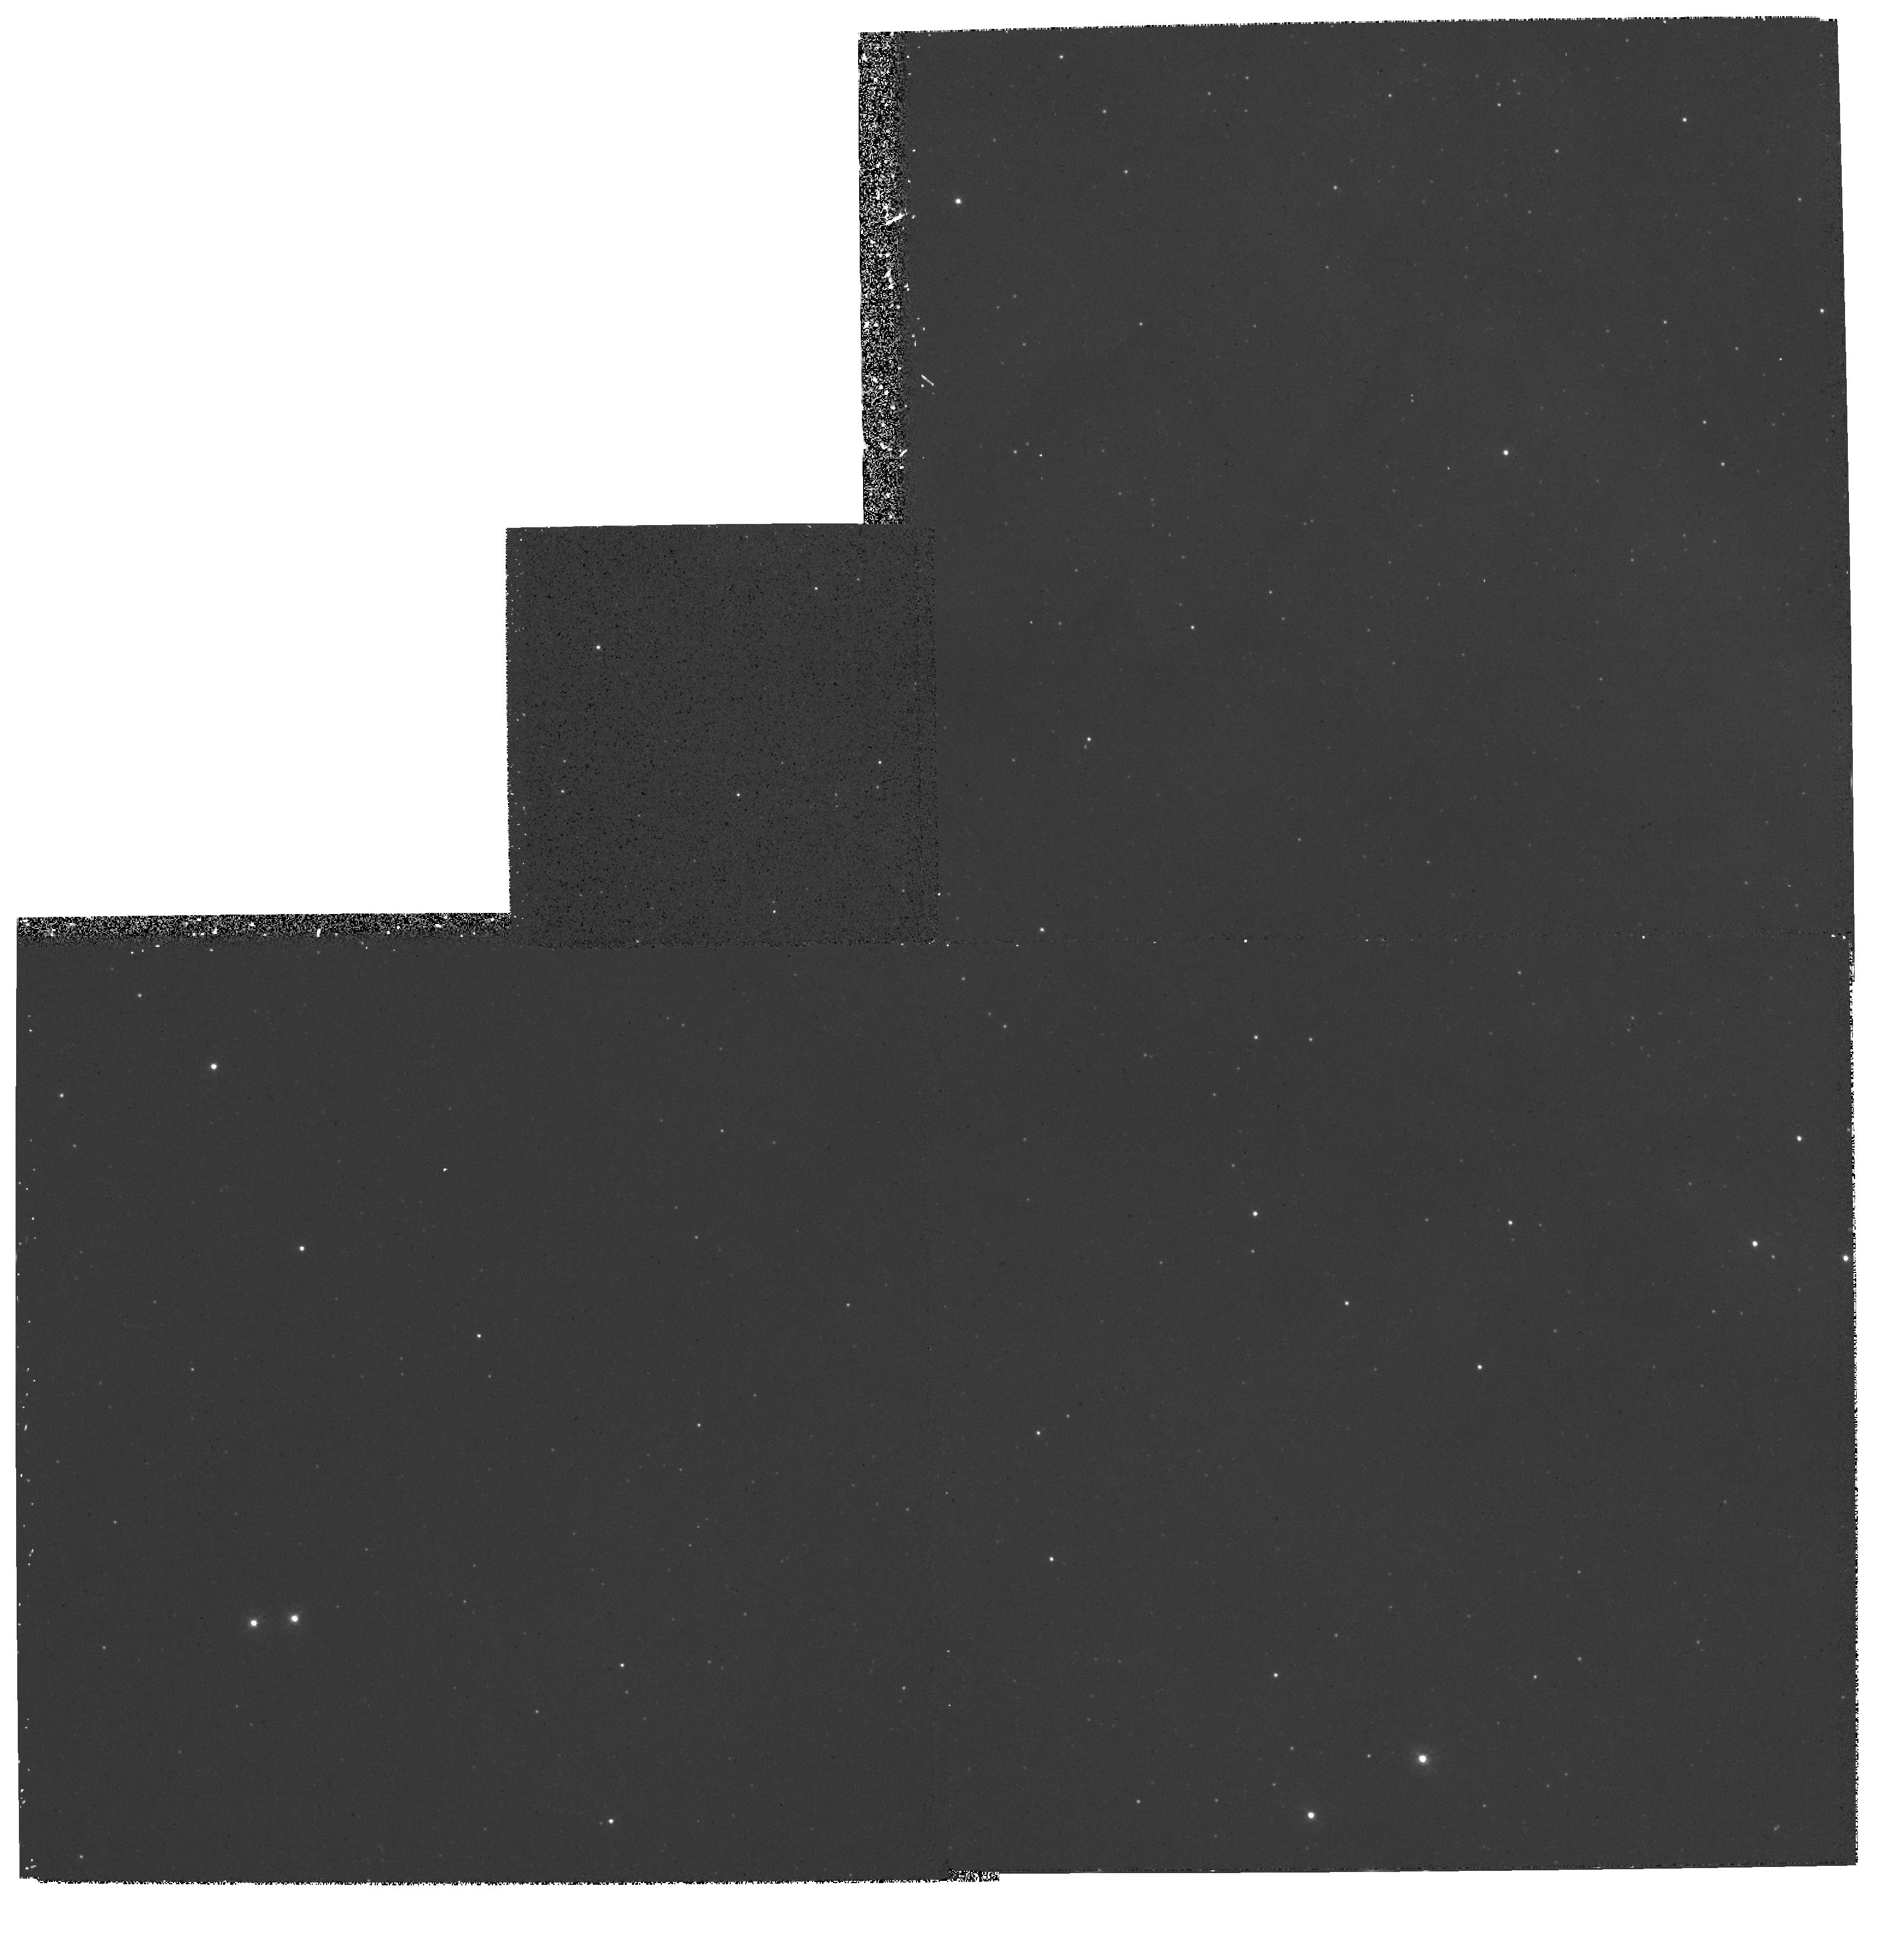
Target: MULTIPLE
Instrument: WFPC2/PC
Filter: F336W
Exposure: 27 min
Observation ID: hst_6018_01_wfpc2_pc_f336w_u31h01

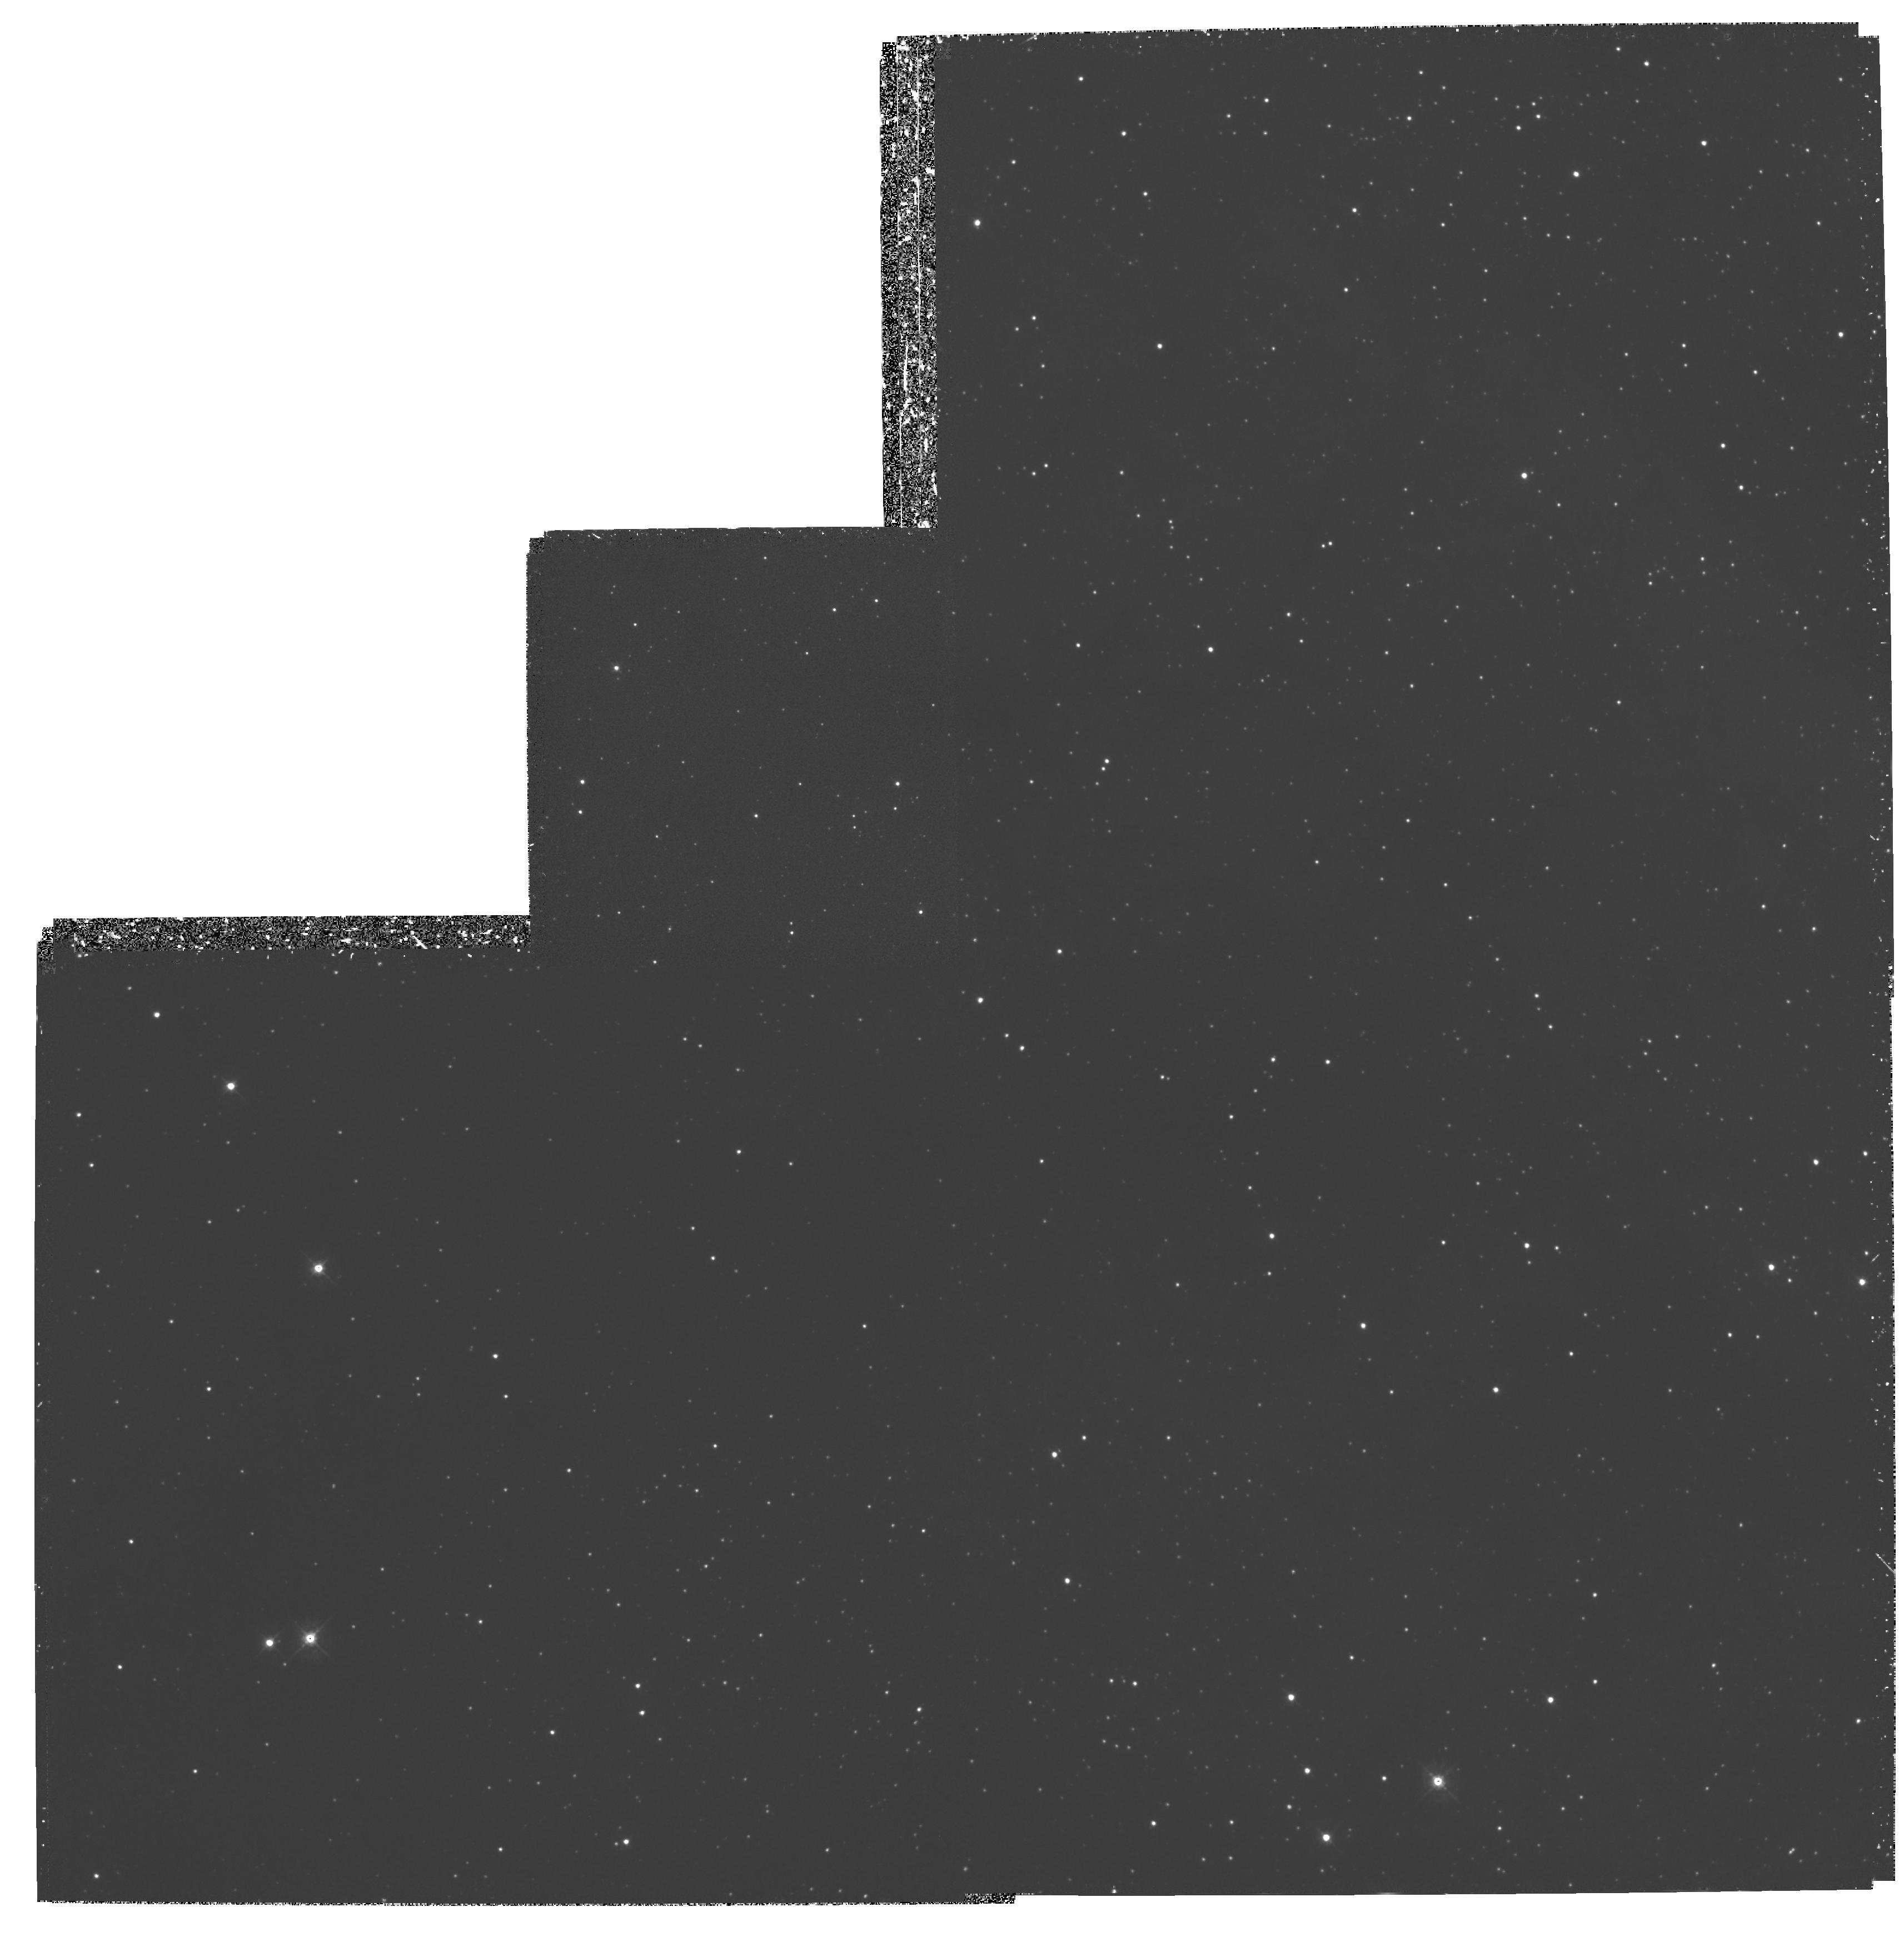
Target: MULTIPLE
Instrument: WFPC2/PC
Filter: F439W
Exposure: 1.5 h
Observation ID: hst_6018_01_wfpc2_pc_f439w_u31h01

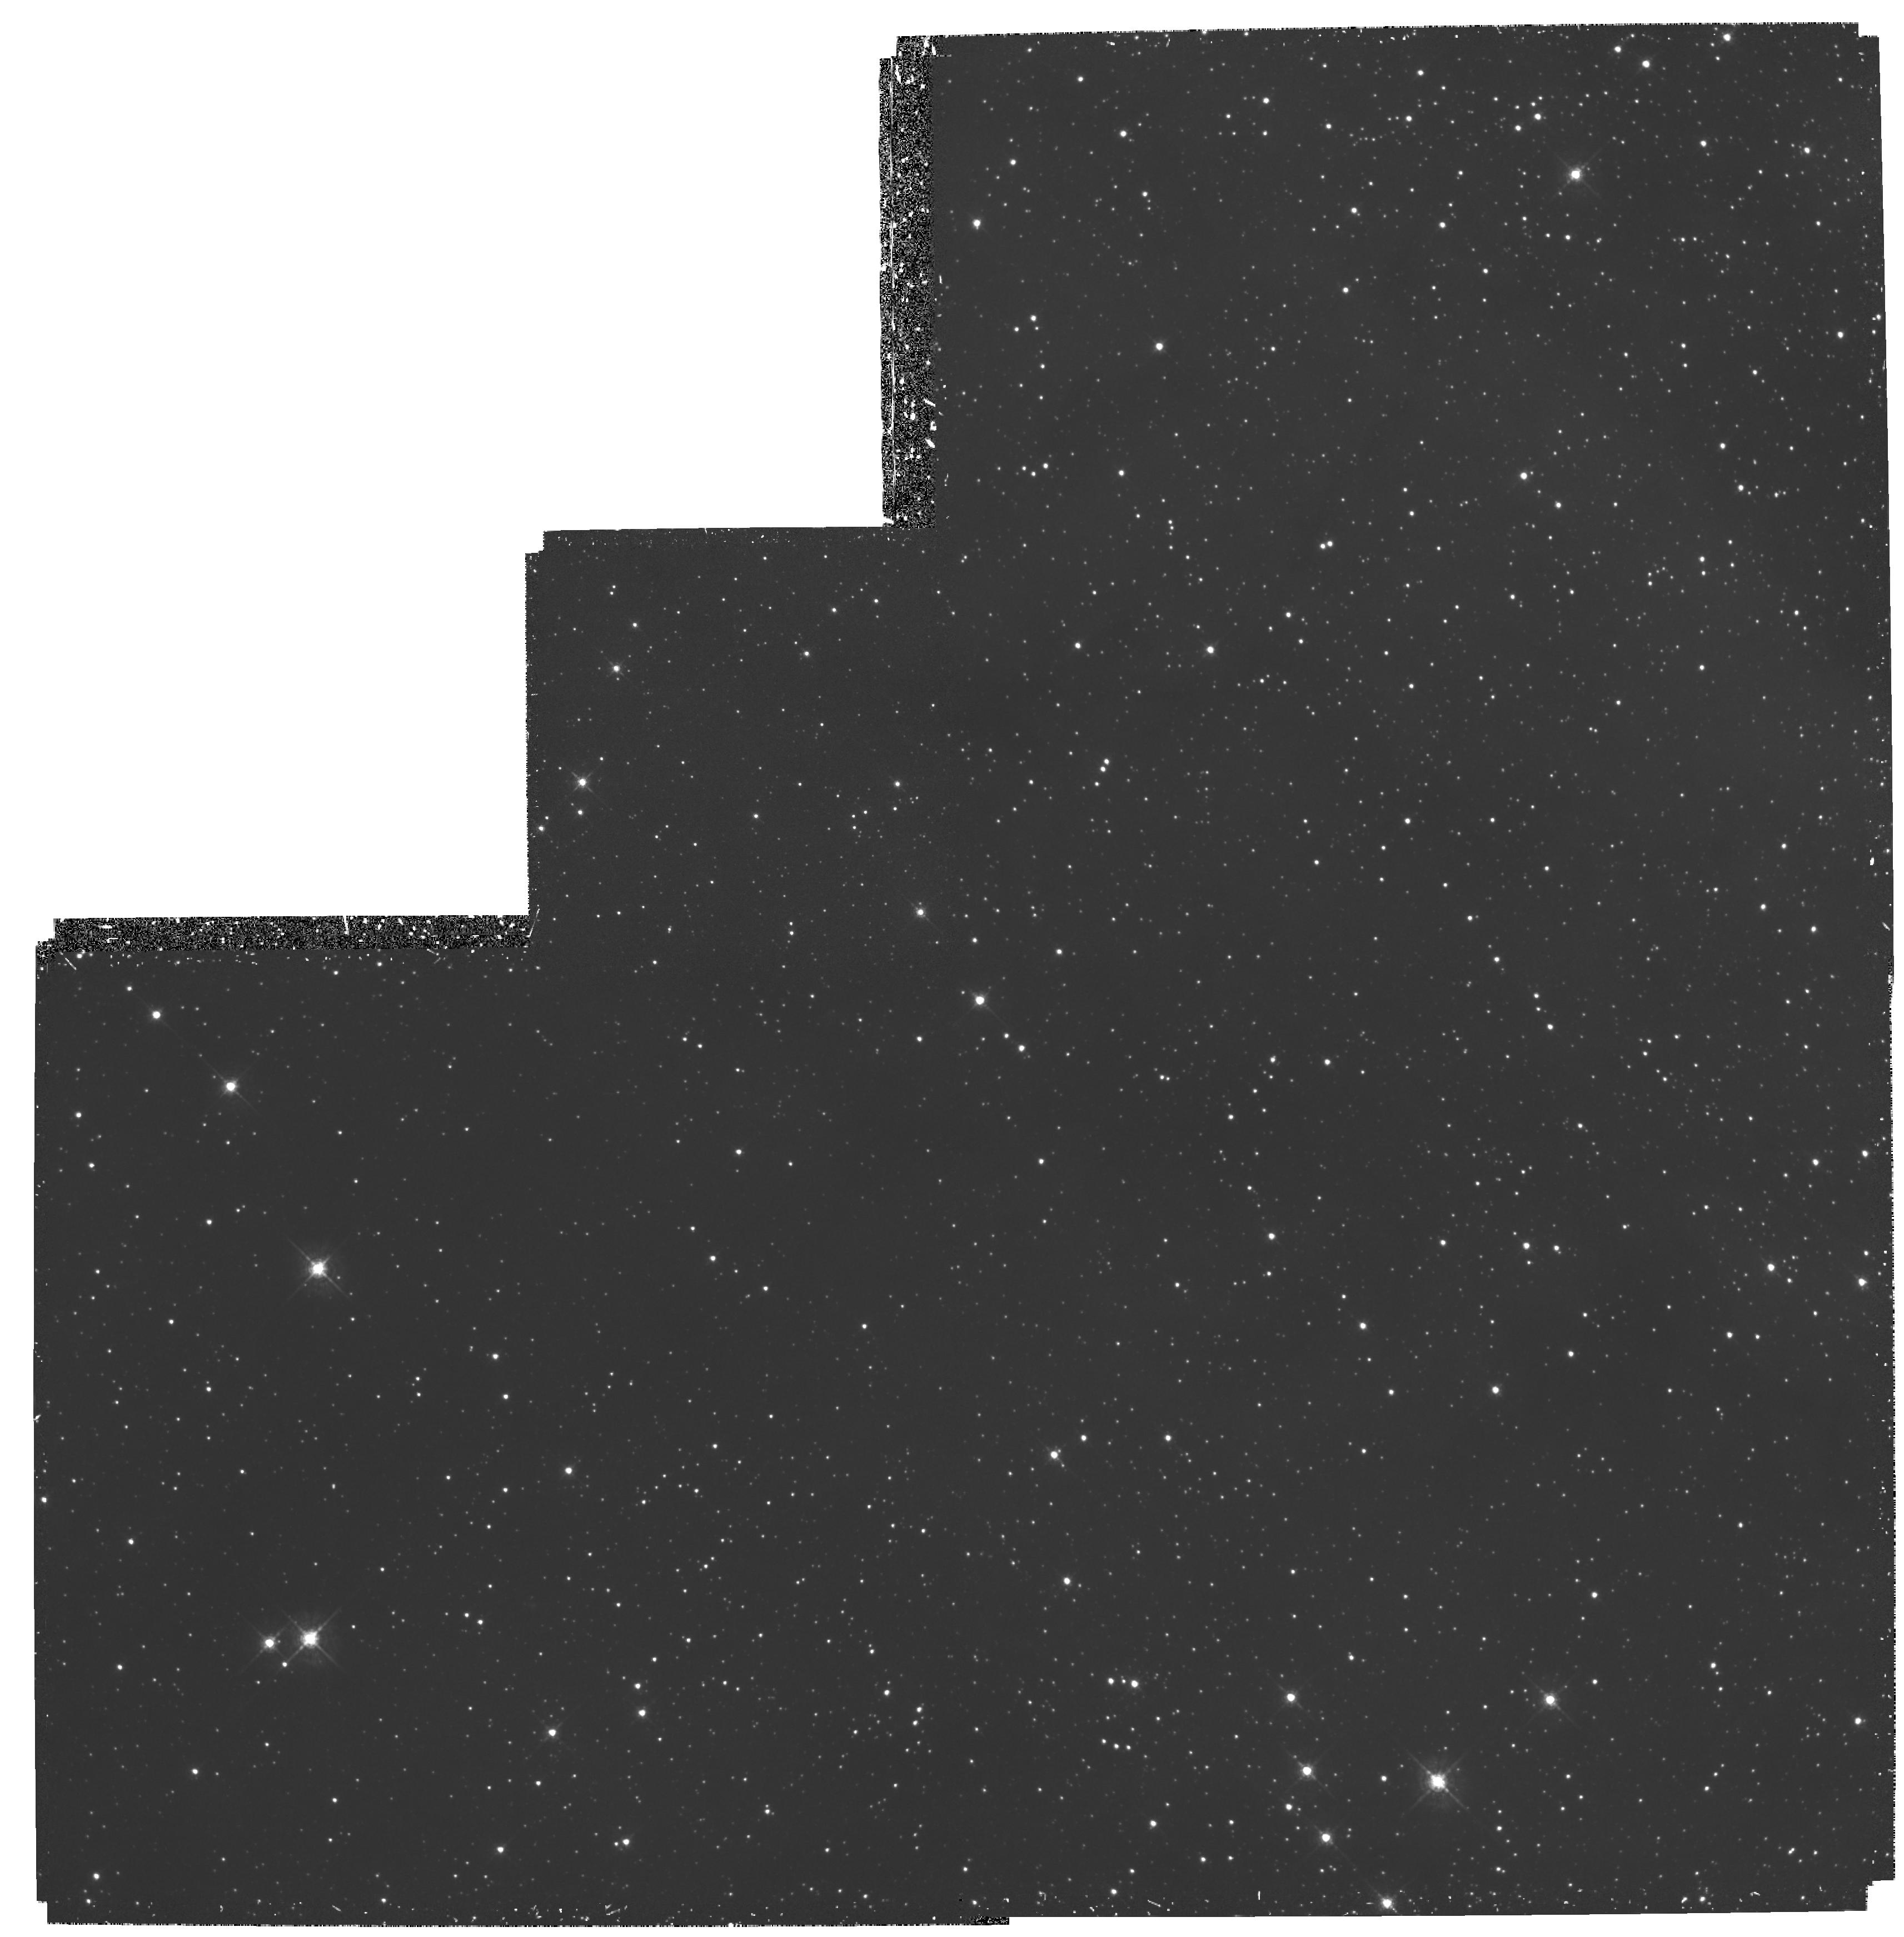
Target: MULTIPLE
Instrument: WFPC2/PC
Filter: F547M
Exposure: 1.6 h
Observation ID: hst_6018_01_wfpc2_pc_f547m_u31h01

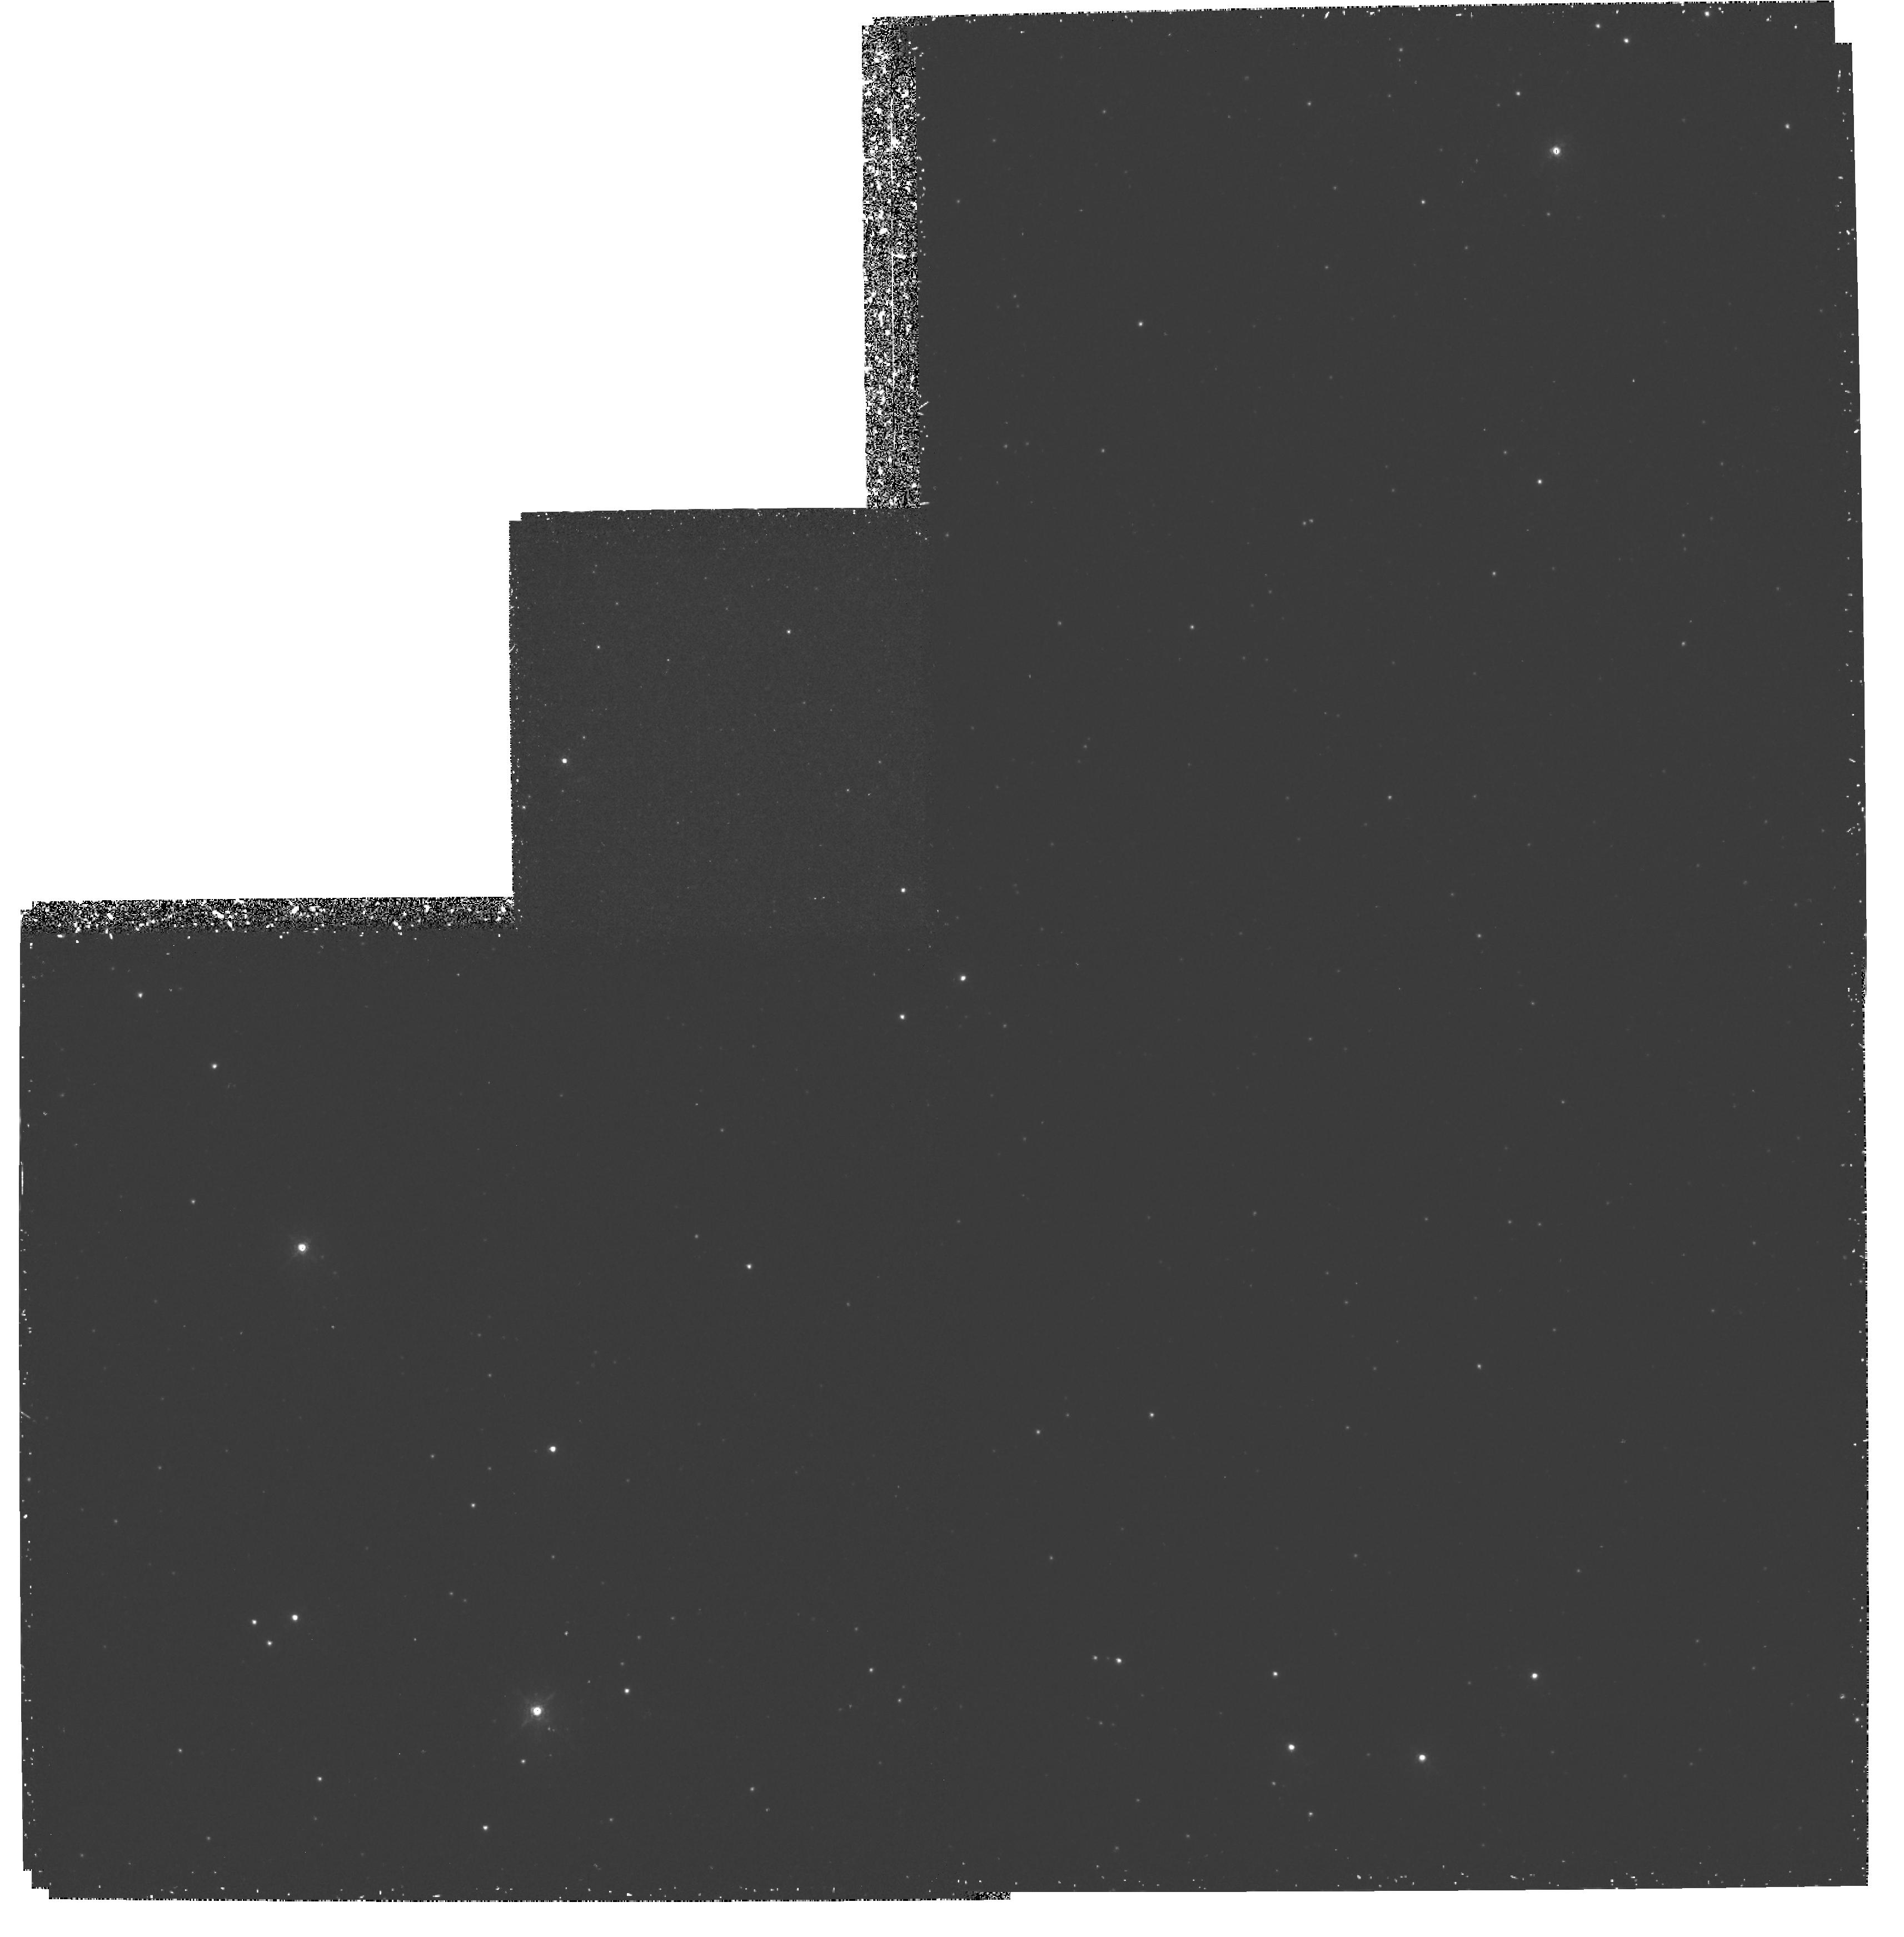
Target: MULTIPLE
Instrument: WFPC2/PC
Filter: F1042M
Exposure: 1.8 h
Observation ID: hst_6018_01_wfpc2_pc_f1042m_u31h01

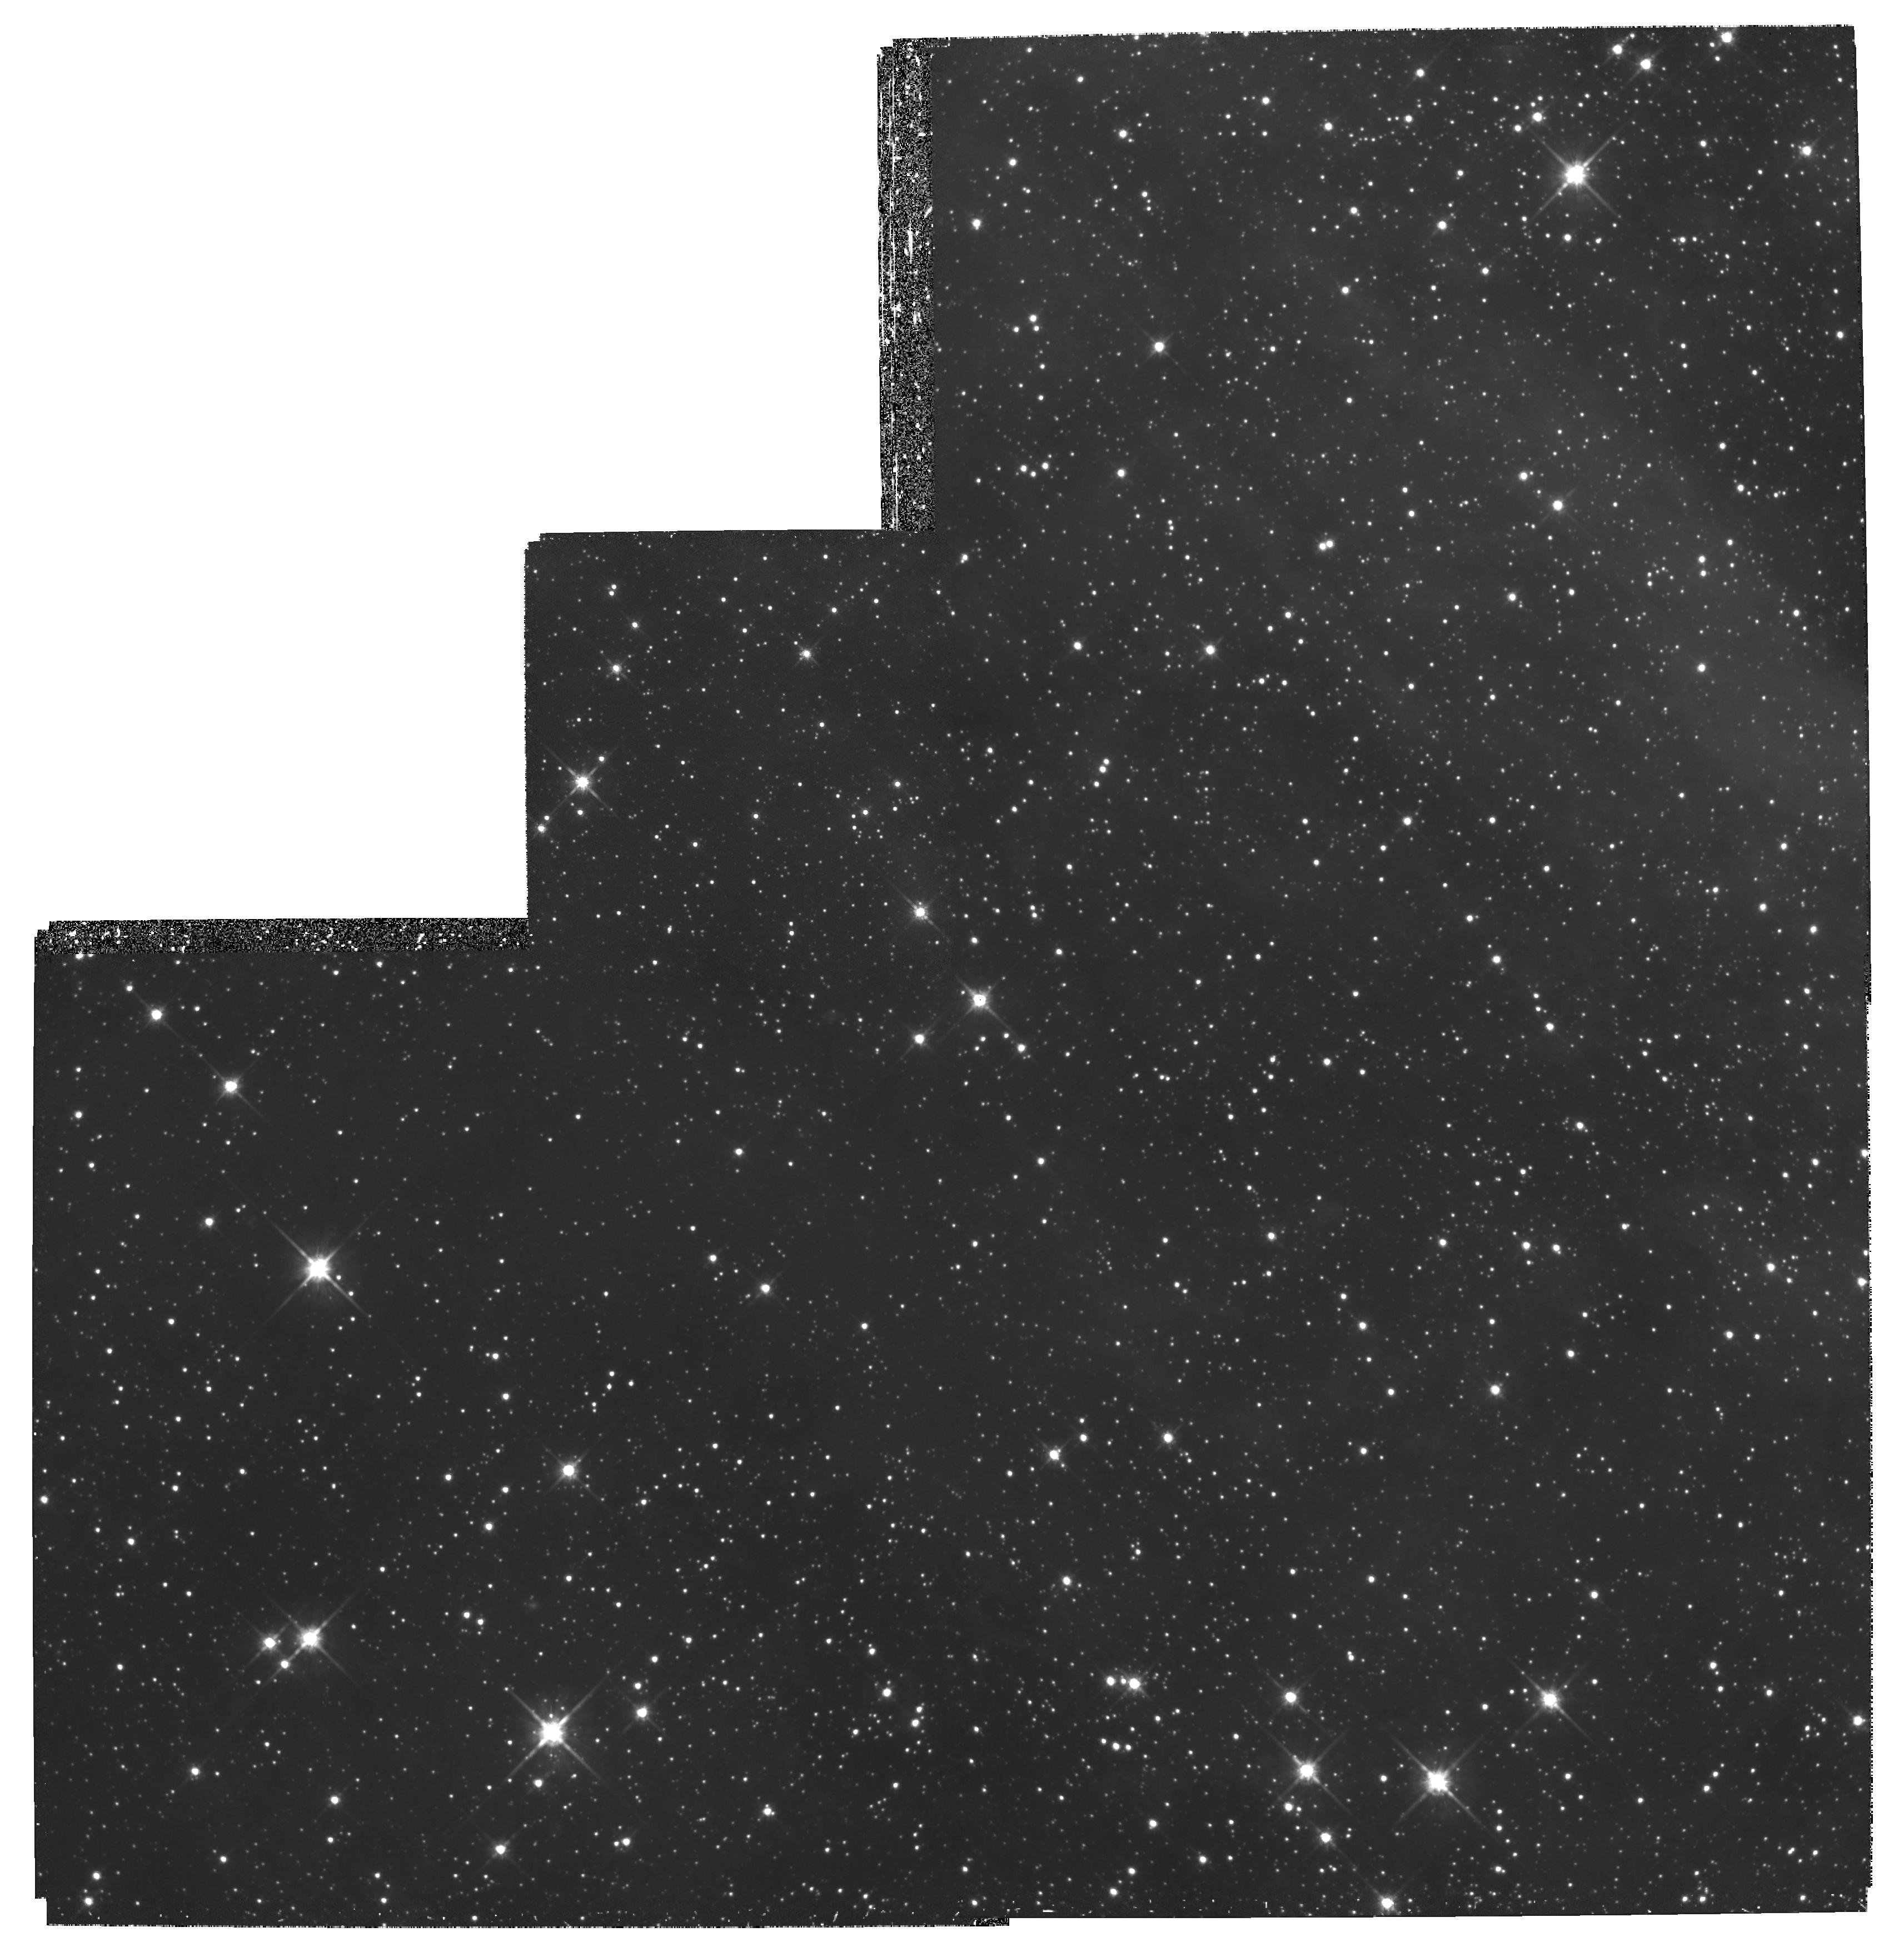
Target: MULTIPLE
Instrument: WFPC2/PC
Filter: F814W
Exposure: 2.4 h
Observation ID: hst_6018_01_wfpc2_pc_f814w_u31h01

READING THE ROSETTA STONE: GHRS SPECTROSCOPY OF INDIVIDUAL STARS IN R136A (PI: Heap, Sara Ridgway)

We propose to test and refine a new evolutionary scenario for very massive stars ( M>40 Msun) by constructing an empirical isochrone of the dense stellar cluster, R136a, in the LMC. The isochrone will be based on stellar and wind parameters derived from GHRS and FOS spectra of individual stars in the cluster. The isochrone age will be given by the positions of pre-main sequence stars on the HR diagram. The metal content (Z) will be determined directly from GHRS spectra of the less luminous stars in R136a having weak winds. We will construct evolutionary models for each star observed. By requiring that the model match the observed characteristics of each star at the specified cluster age and iron abundance, we will obtain a finely tuned grid of evolutionary models for massive stars. The results of this program should have major consequences for studies of stellar populations with massive stars and for stellar evolution.